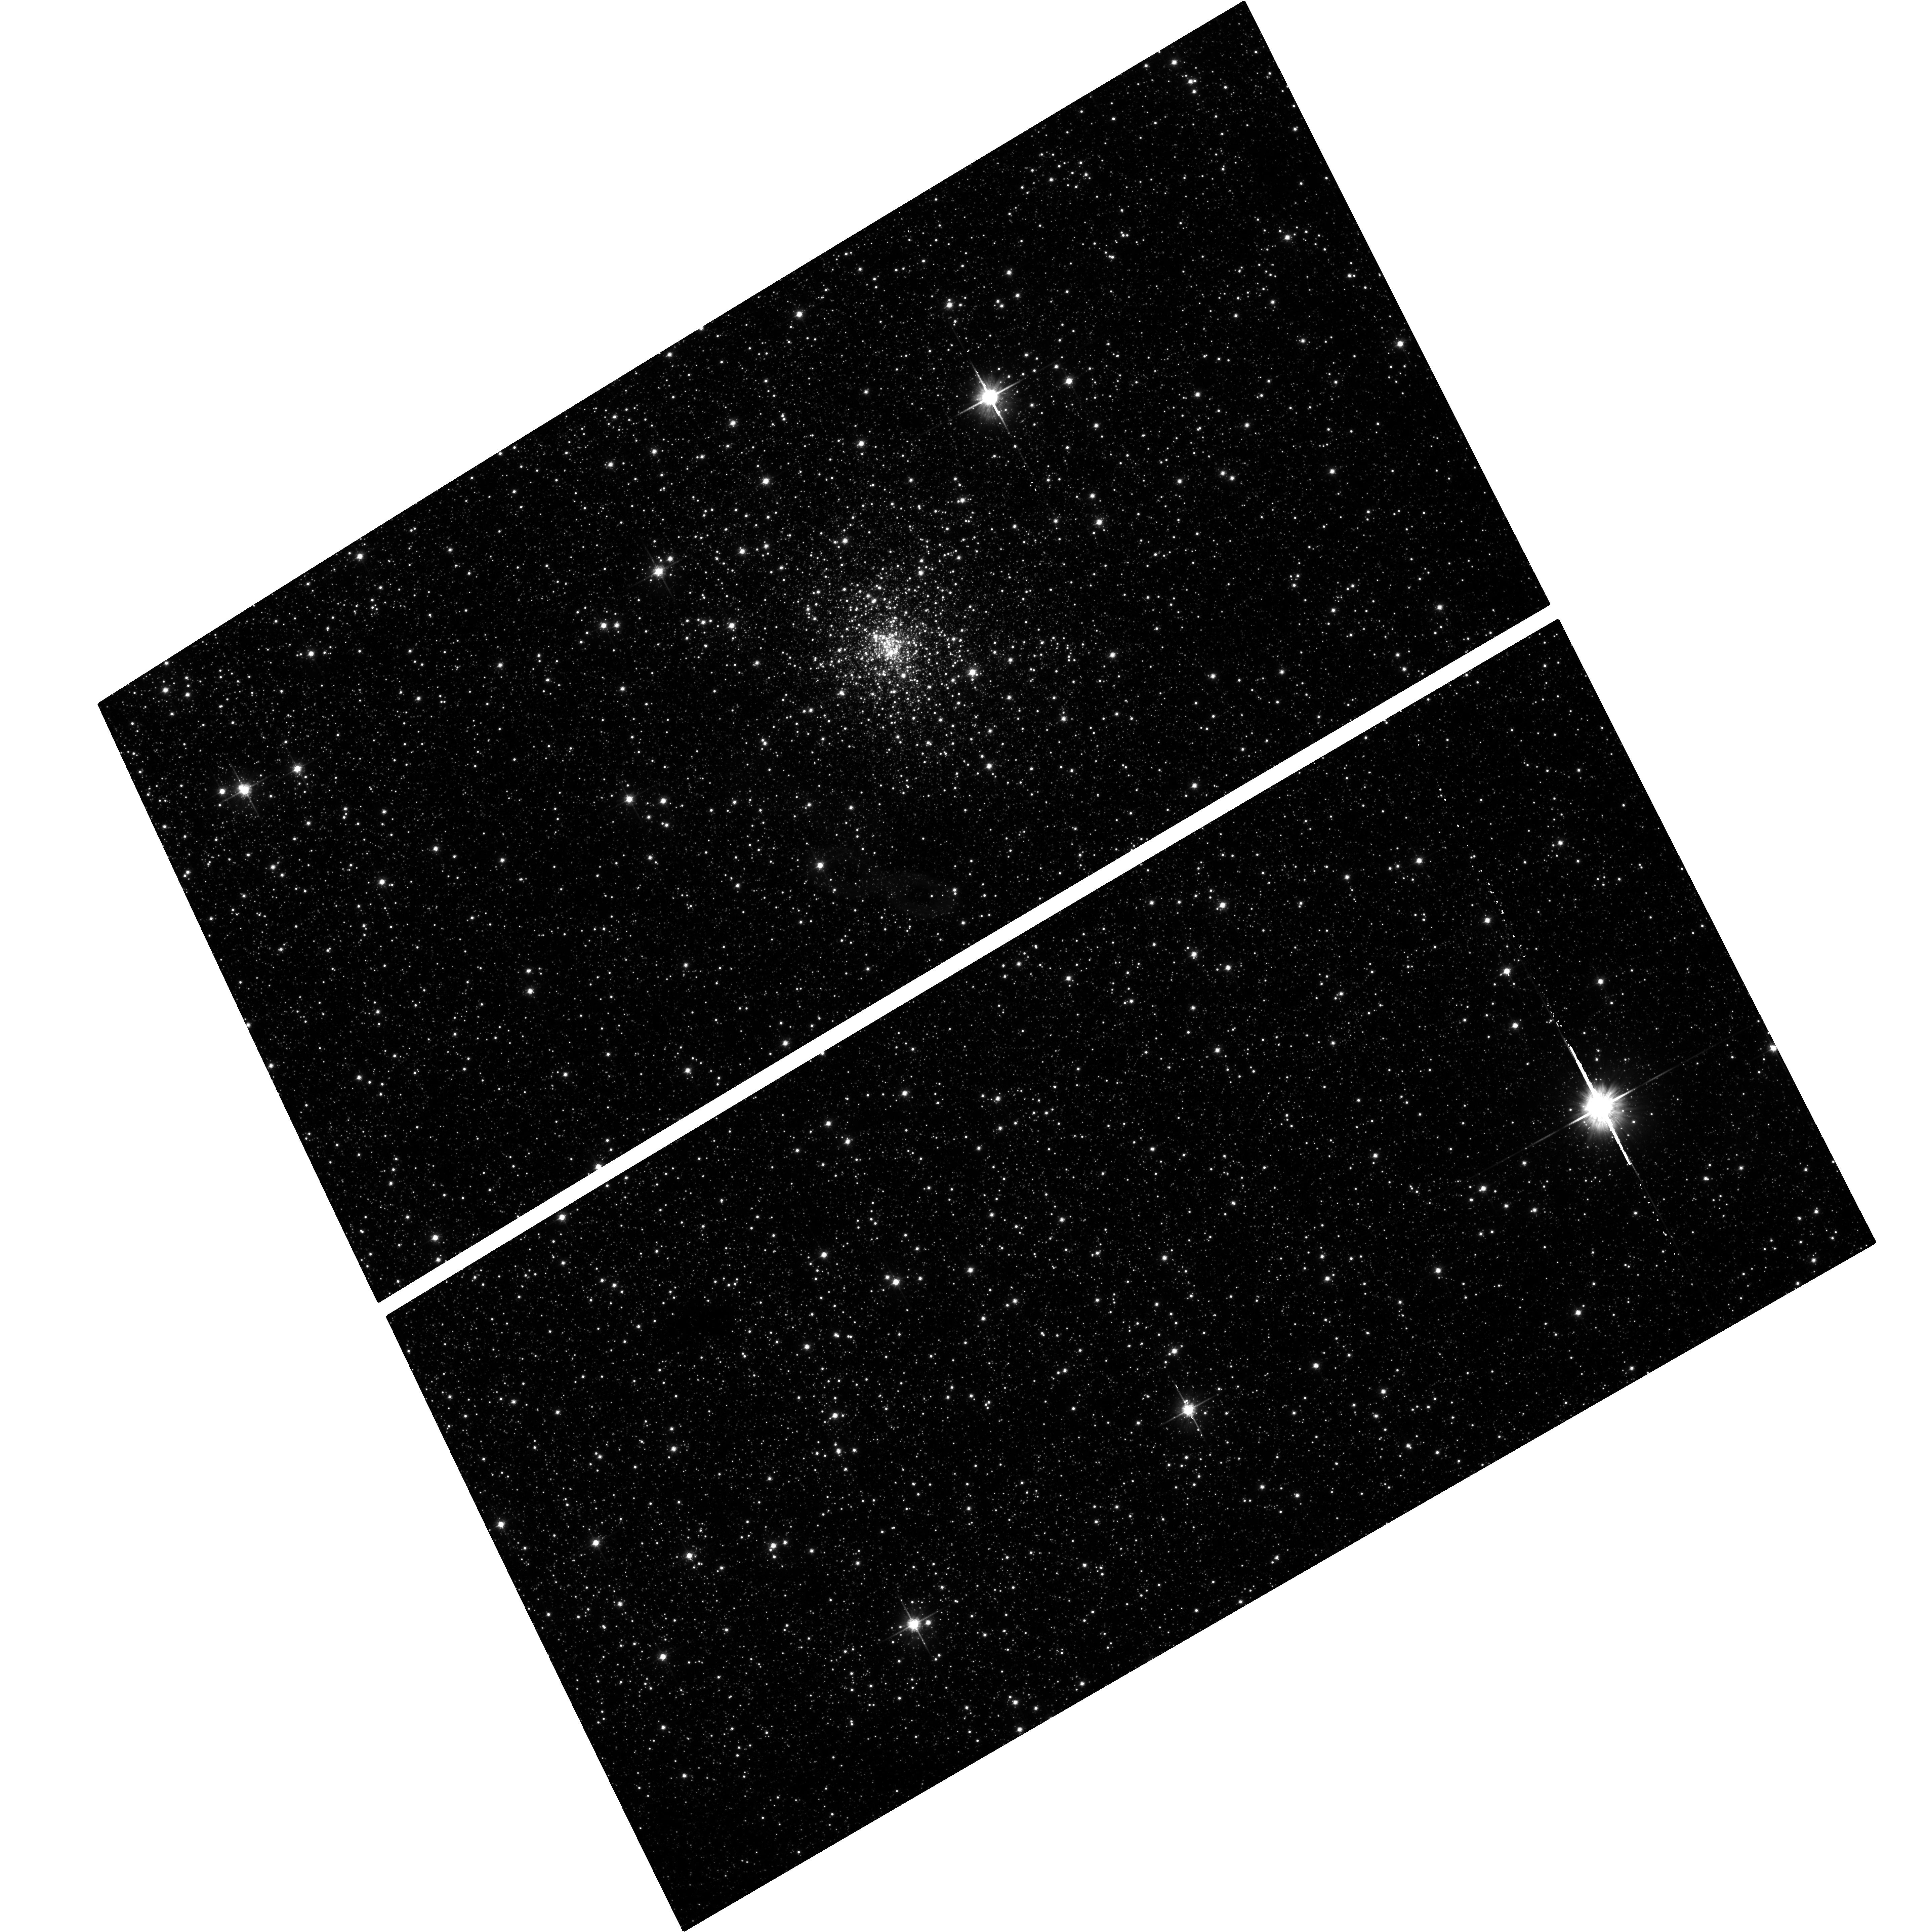
Target: TERZAN6-TRANSIENT
Instrument: ACS/WFC
Filter: F814W
Exposure: 26 min
Observation ID: hst_15616_01_acs_wfc_f814w_jdww01

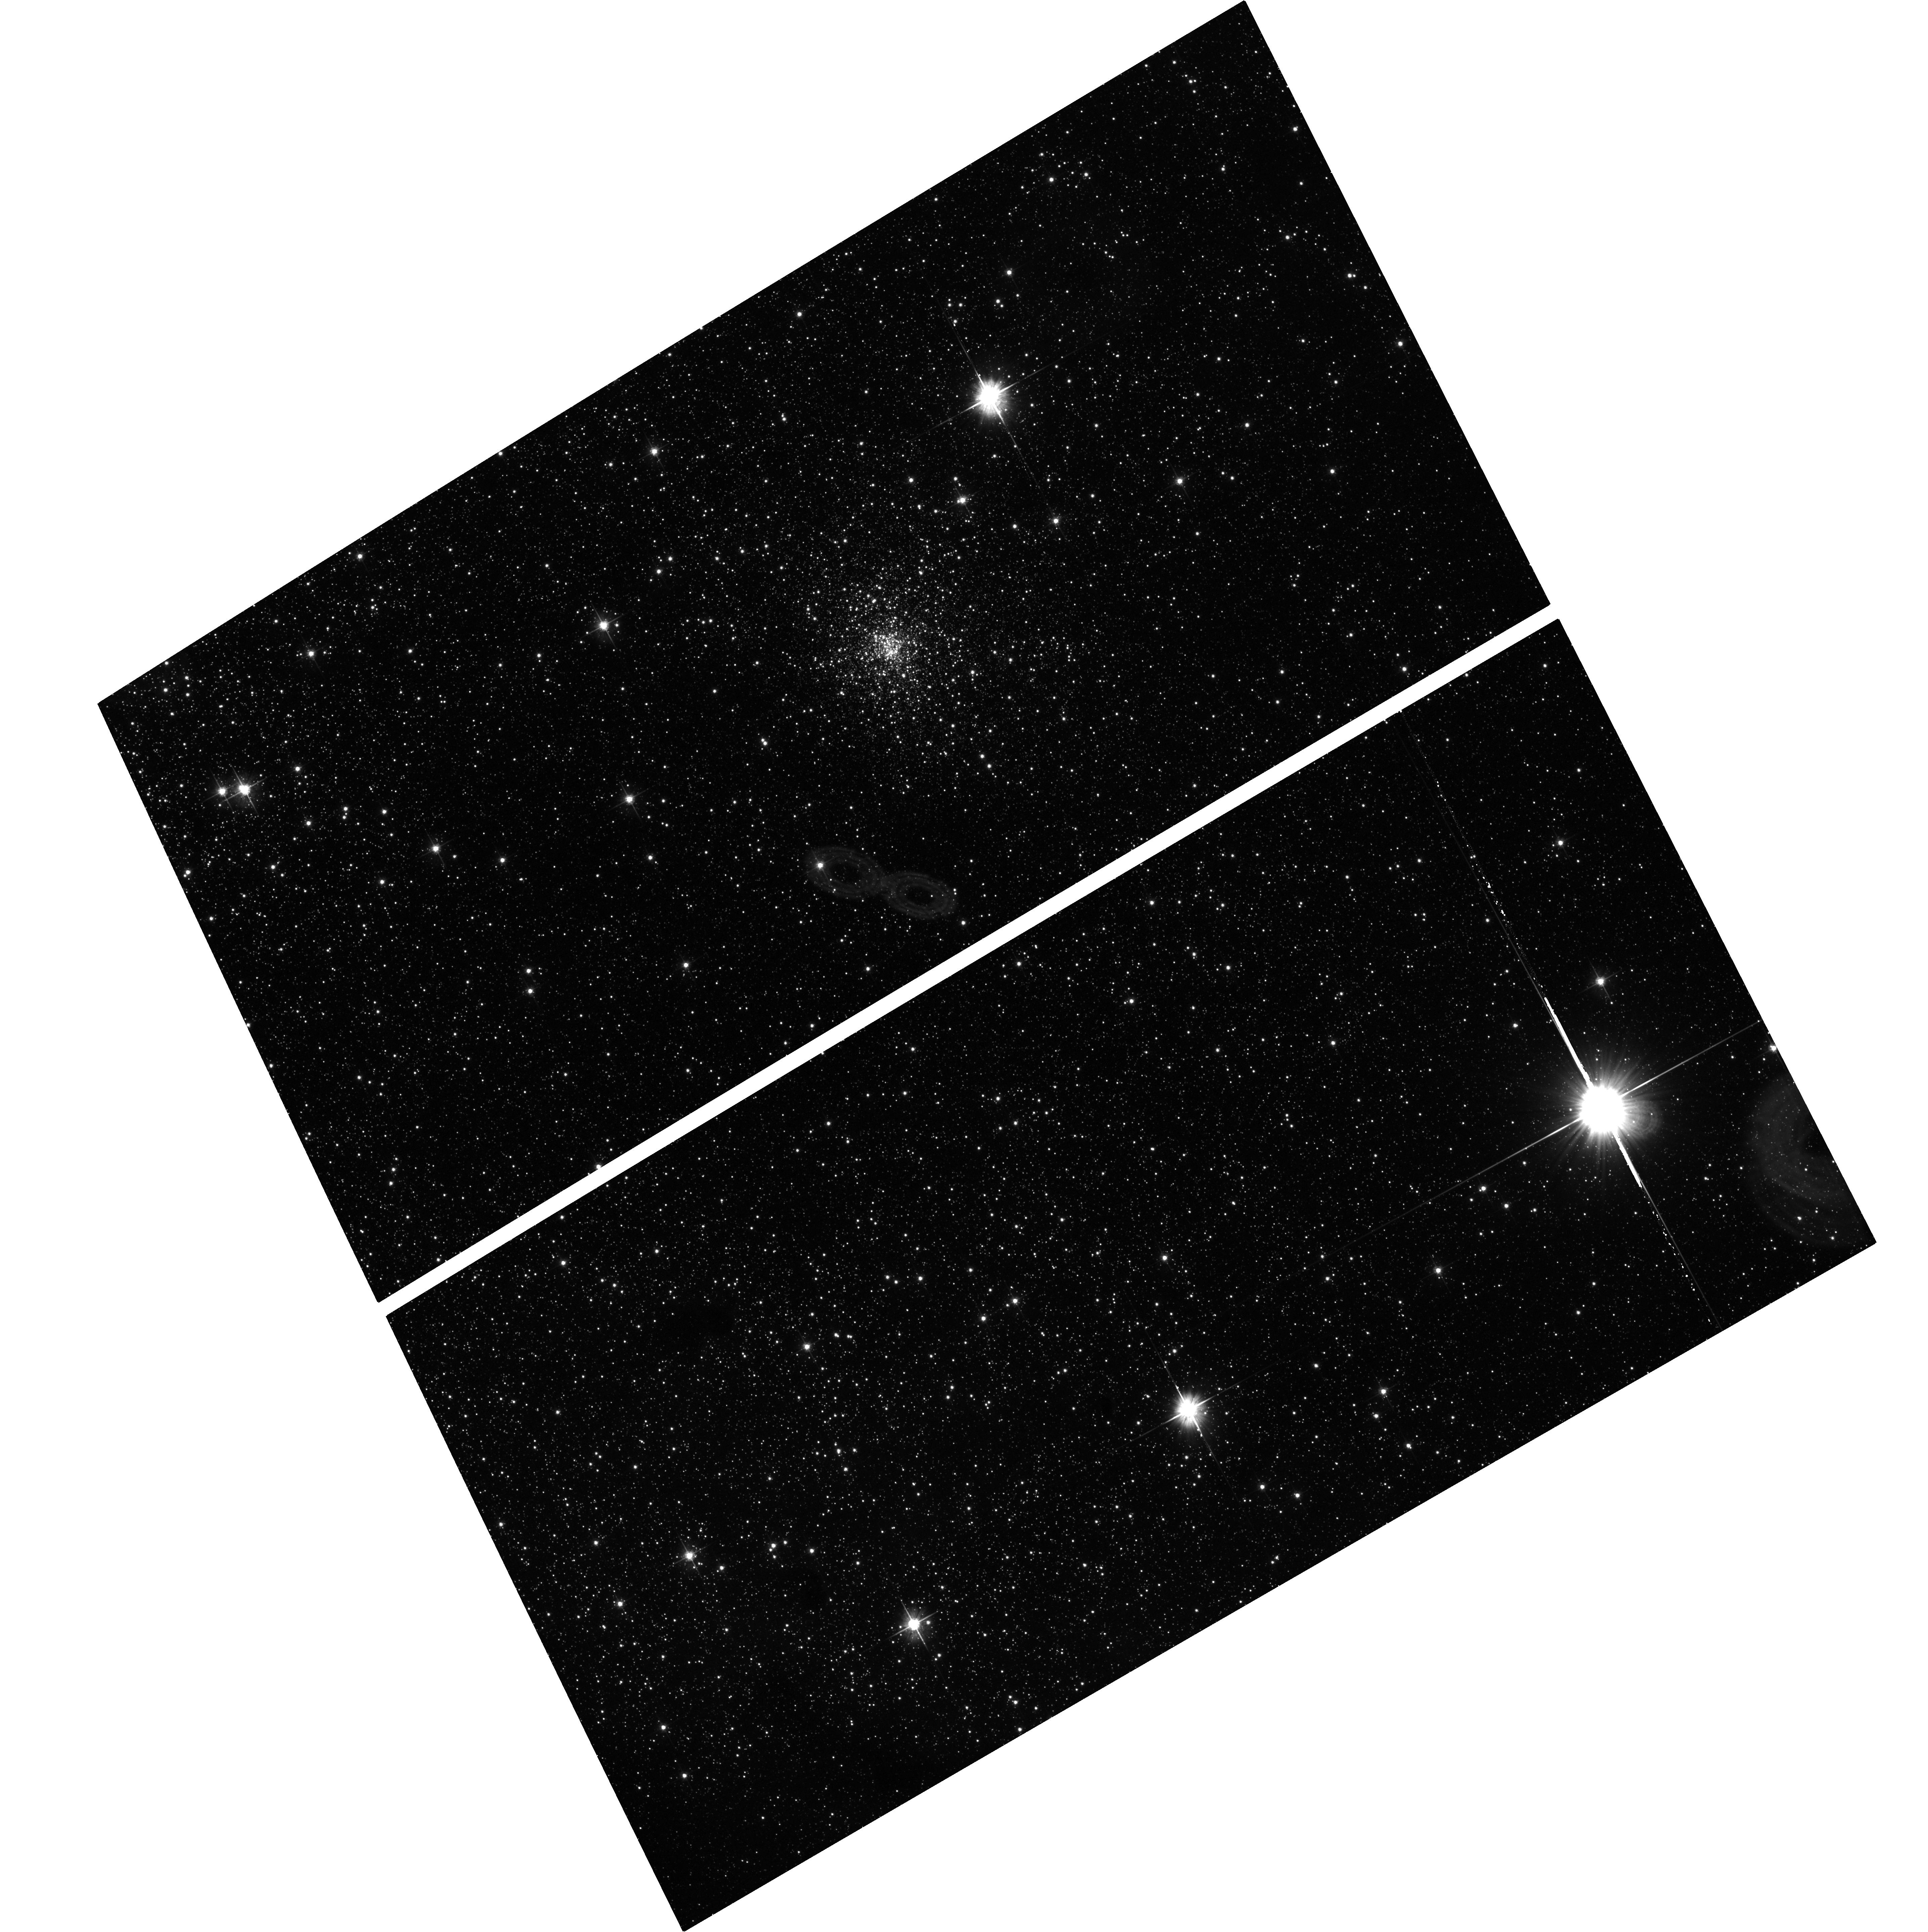
Target: TERZAN6-TRANSIENT
Instrument: ACS/WFC
Filter: F606W
Exposure: 25 min
Observation ID: hst_15616_01_acs_wfc_f606w_jdww01

Transient LMXBs in Globular Clusters (PI: Homan, Jeroen)

Since the discovery of globular cluster LMXBs in the 1970s, it was long assumed there was only one luminous LMXB per cluster. Deep Chandra observations have revealed that globular clusters can contain numerous quiescent LMXBs, any of which could go into outburst. Our past Chandra programs have shown that globular clusters can indeed harbor multiple transients and that more quiescent LMXBs are hiding under the sensitivity limits of even relatively deep Chandra exposures. We propose to continue our Chandra program to precisely localize new transients in globular clusters, with the aim of gaining better insight into globular cluster LMXB populations. We further request HST observations to identify the optical counterparts of these transients, to allow for more detailed follow-up studies.